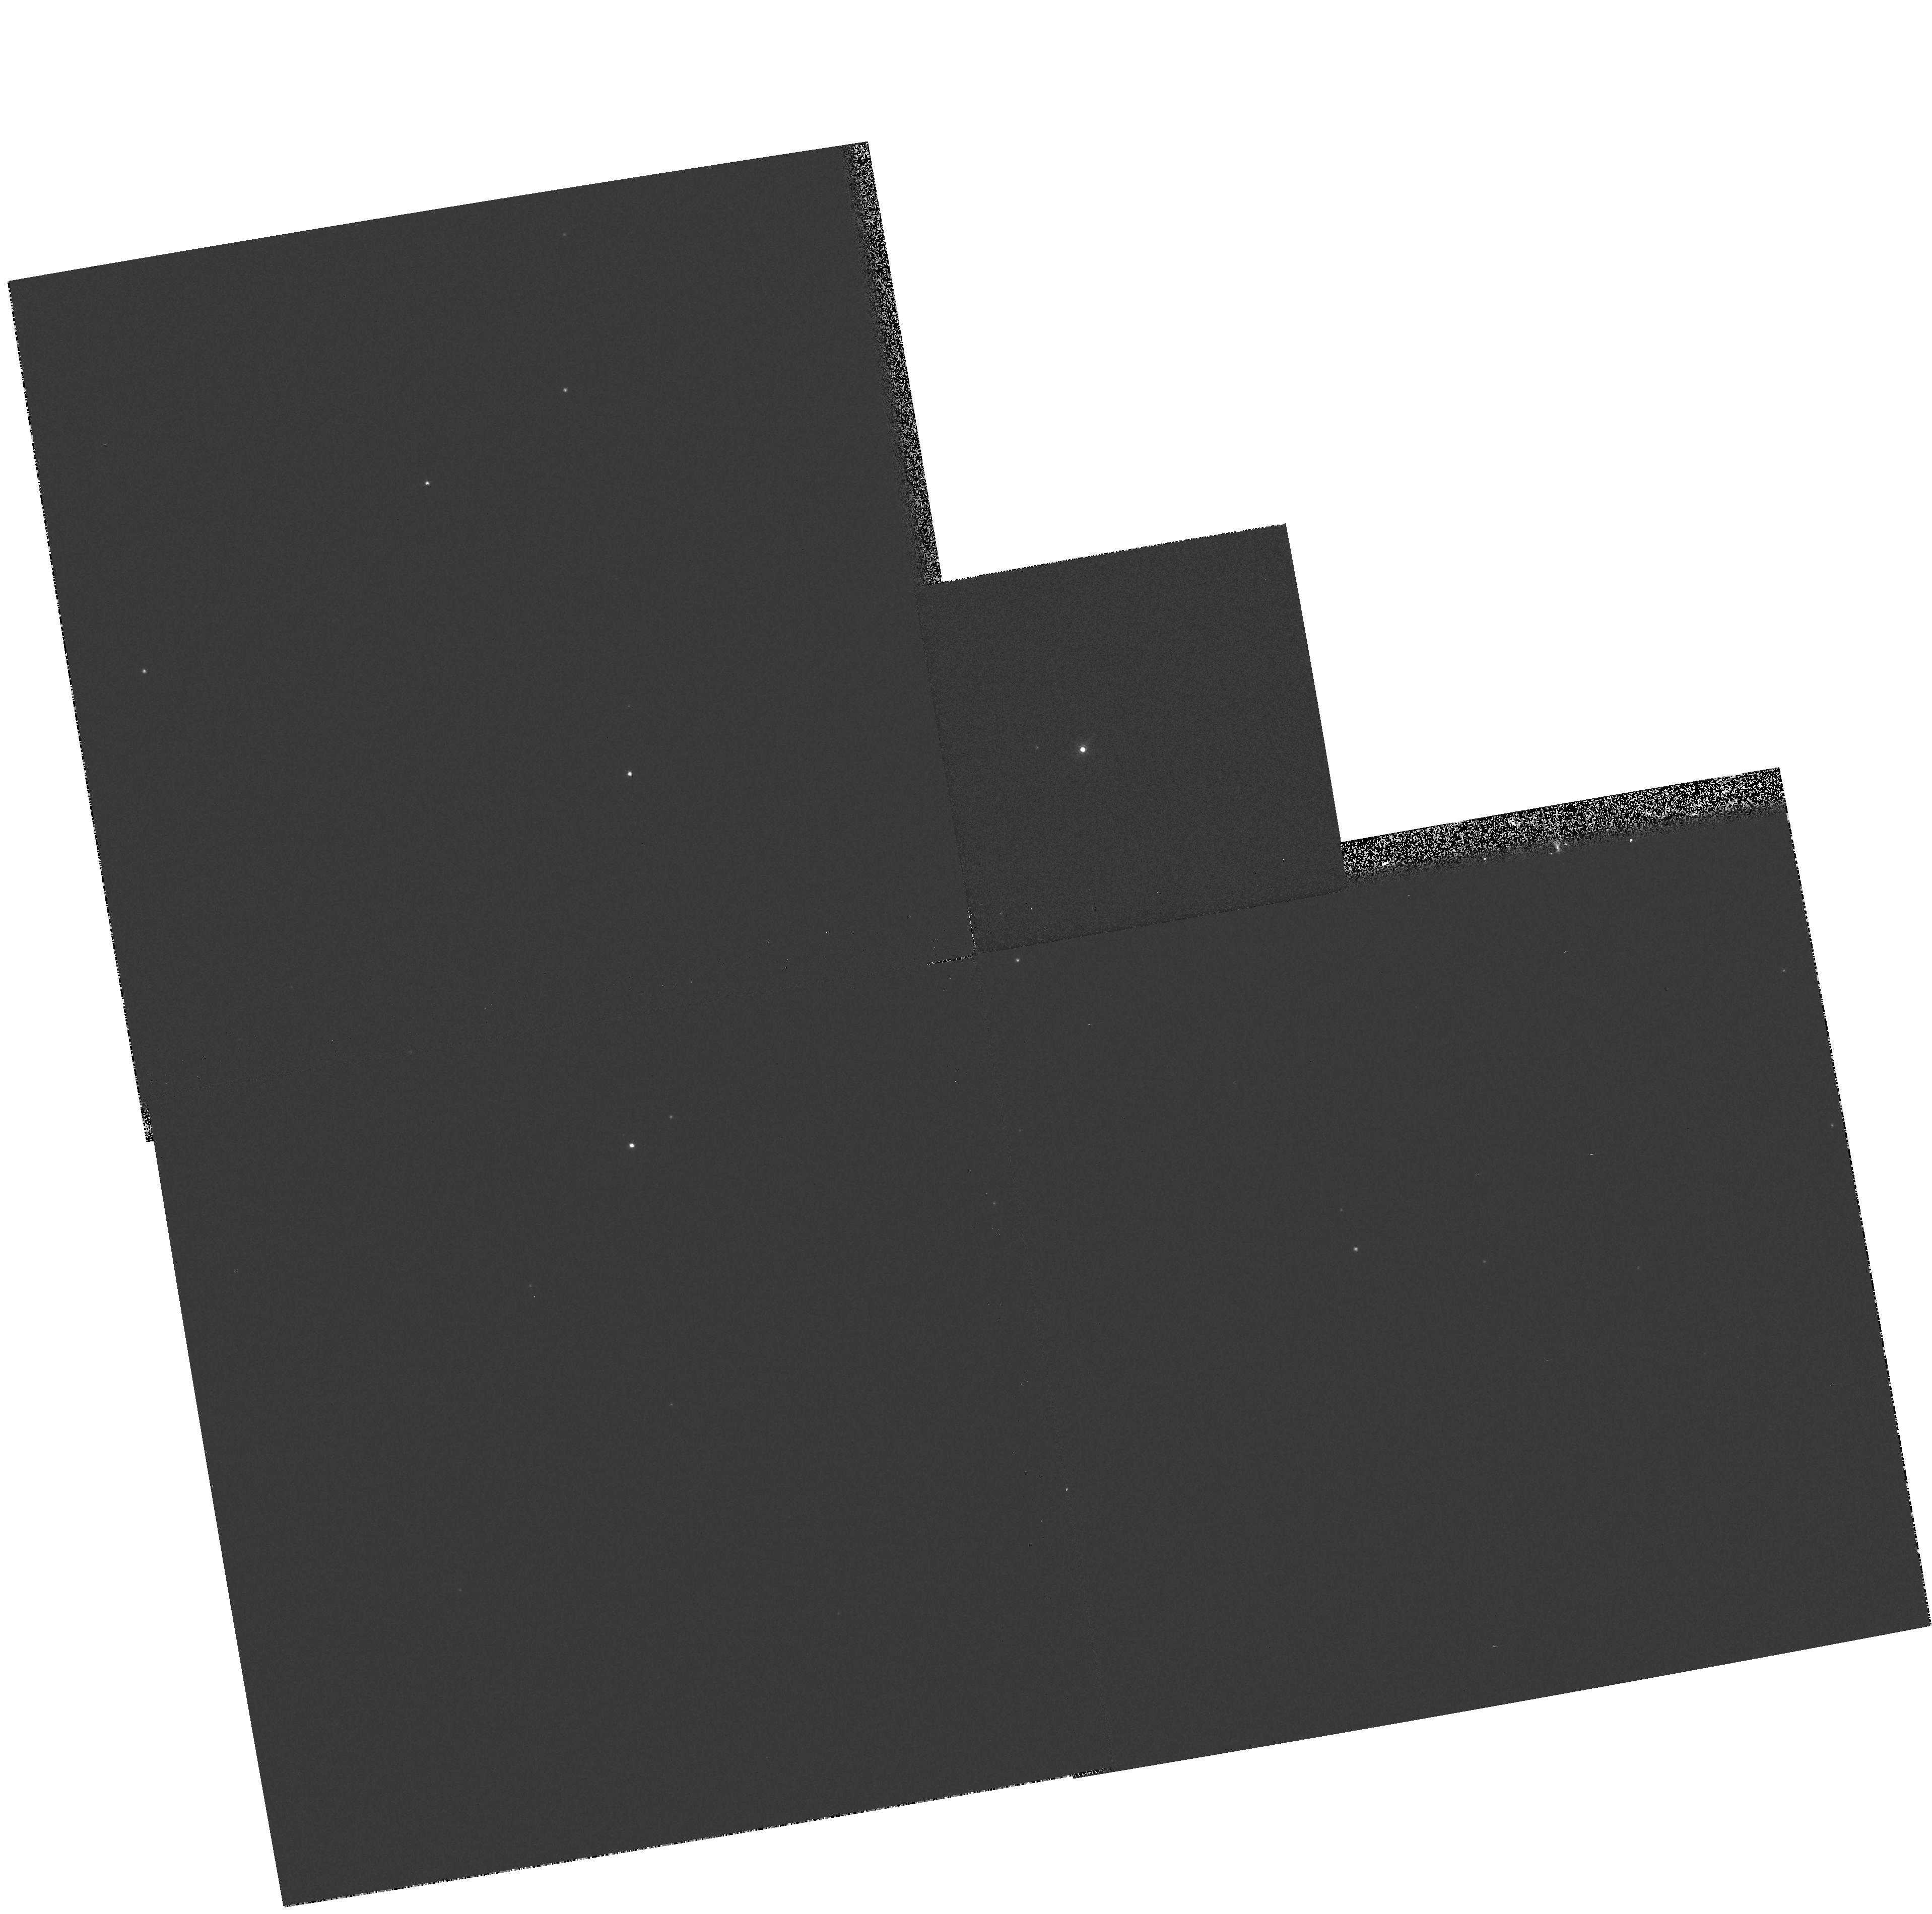
Target: RHY406. Instrument: WFPC2/PC. Filter: F850LP. Exposure: 1 min. Observation ID: hst_6344_32_wfpc2_pc_f850lp_u32r32

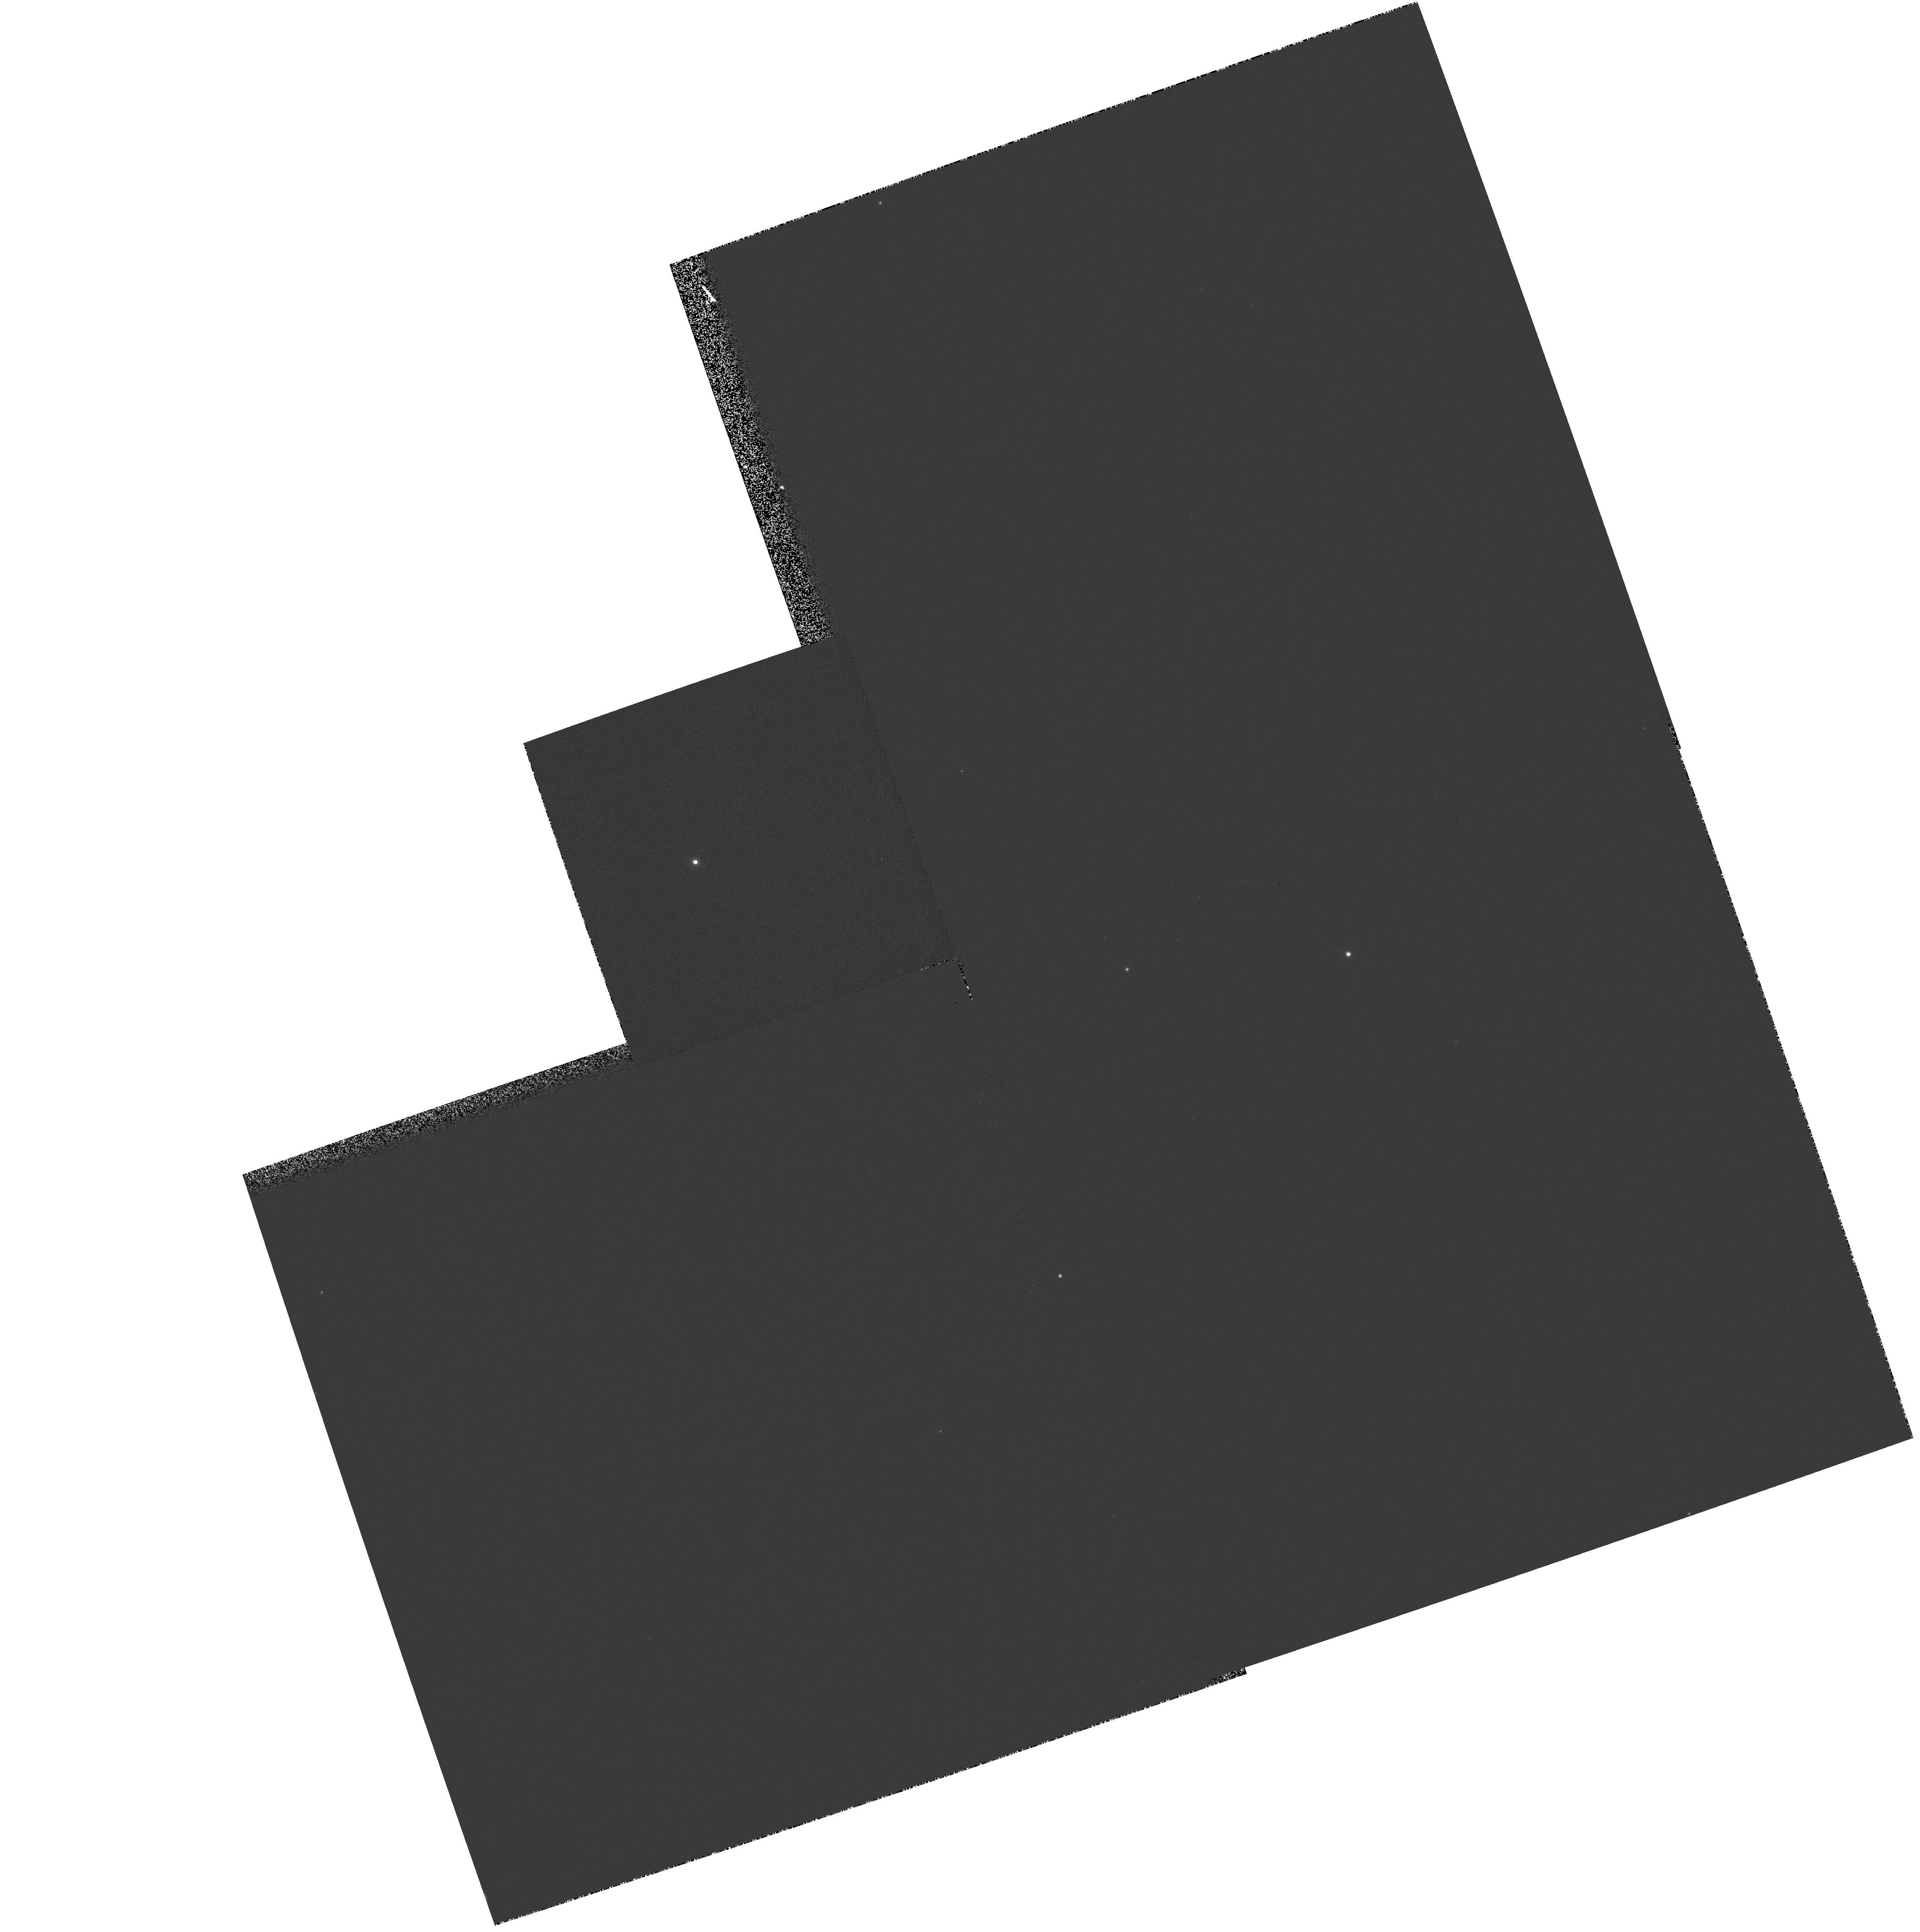
Target: RHY402. Instrument: WFPC2/PC. Filter: F850LP. Exposure: 1 min. Observation ID: hst_6344_31_wfpc2_pc_f850lp_u32r31

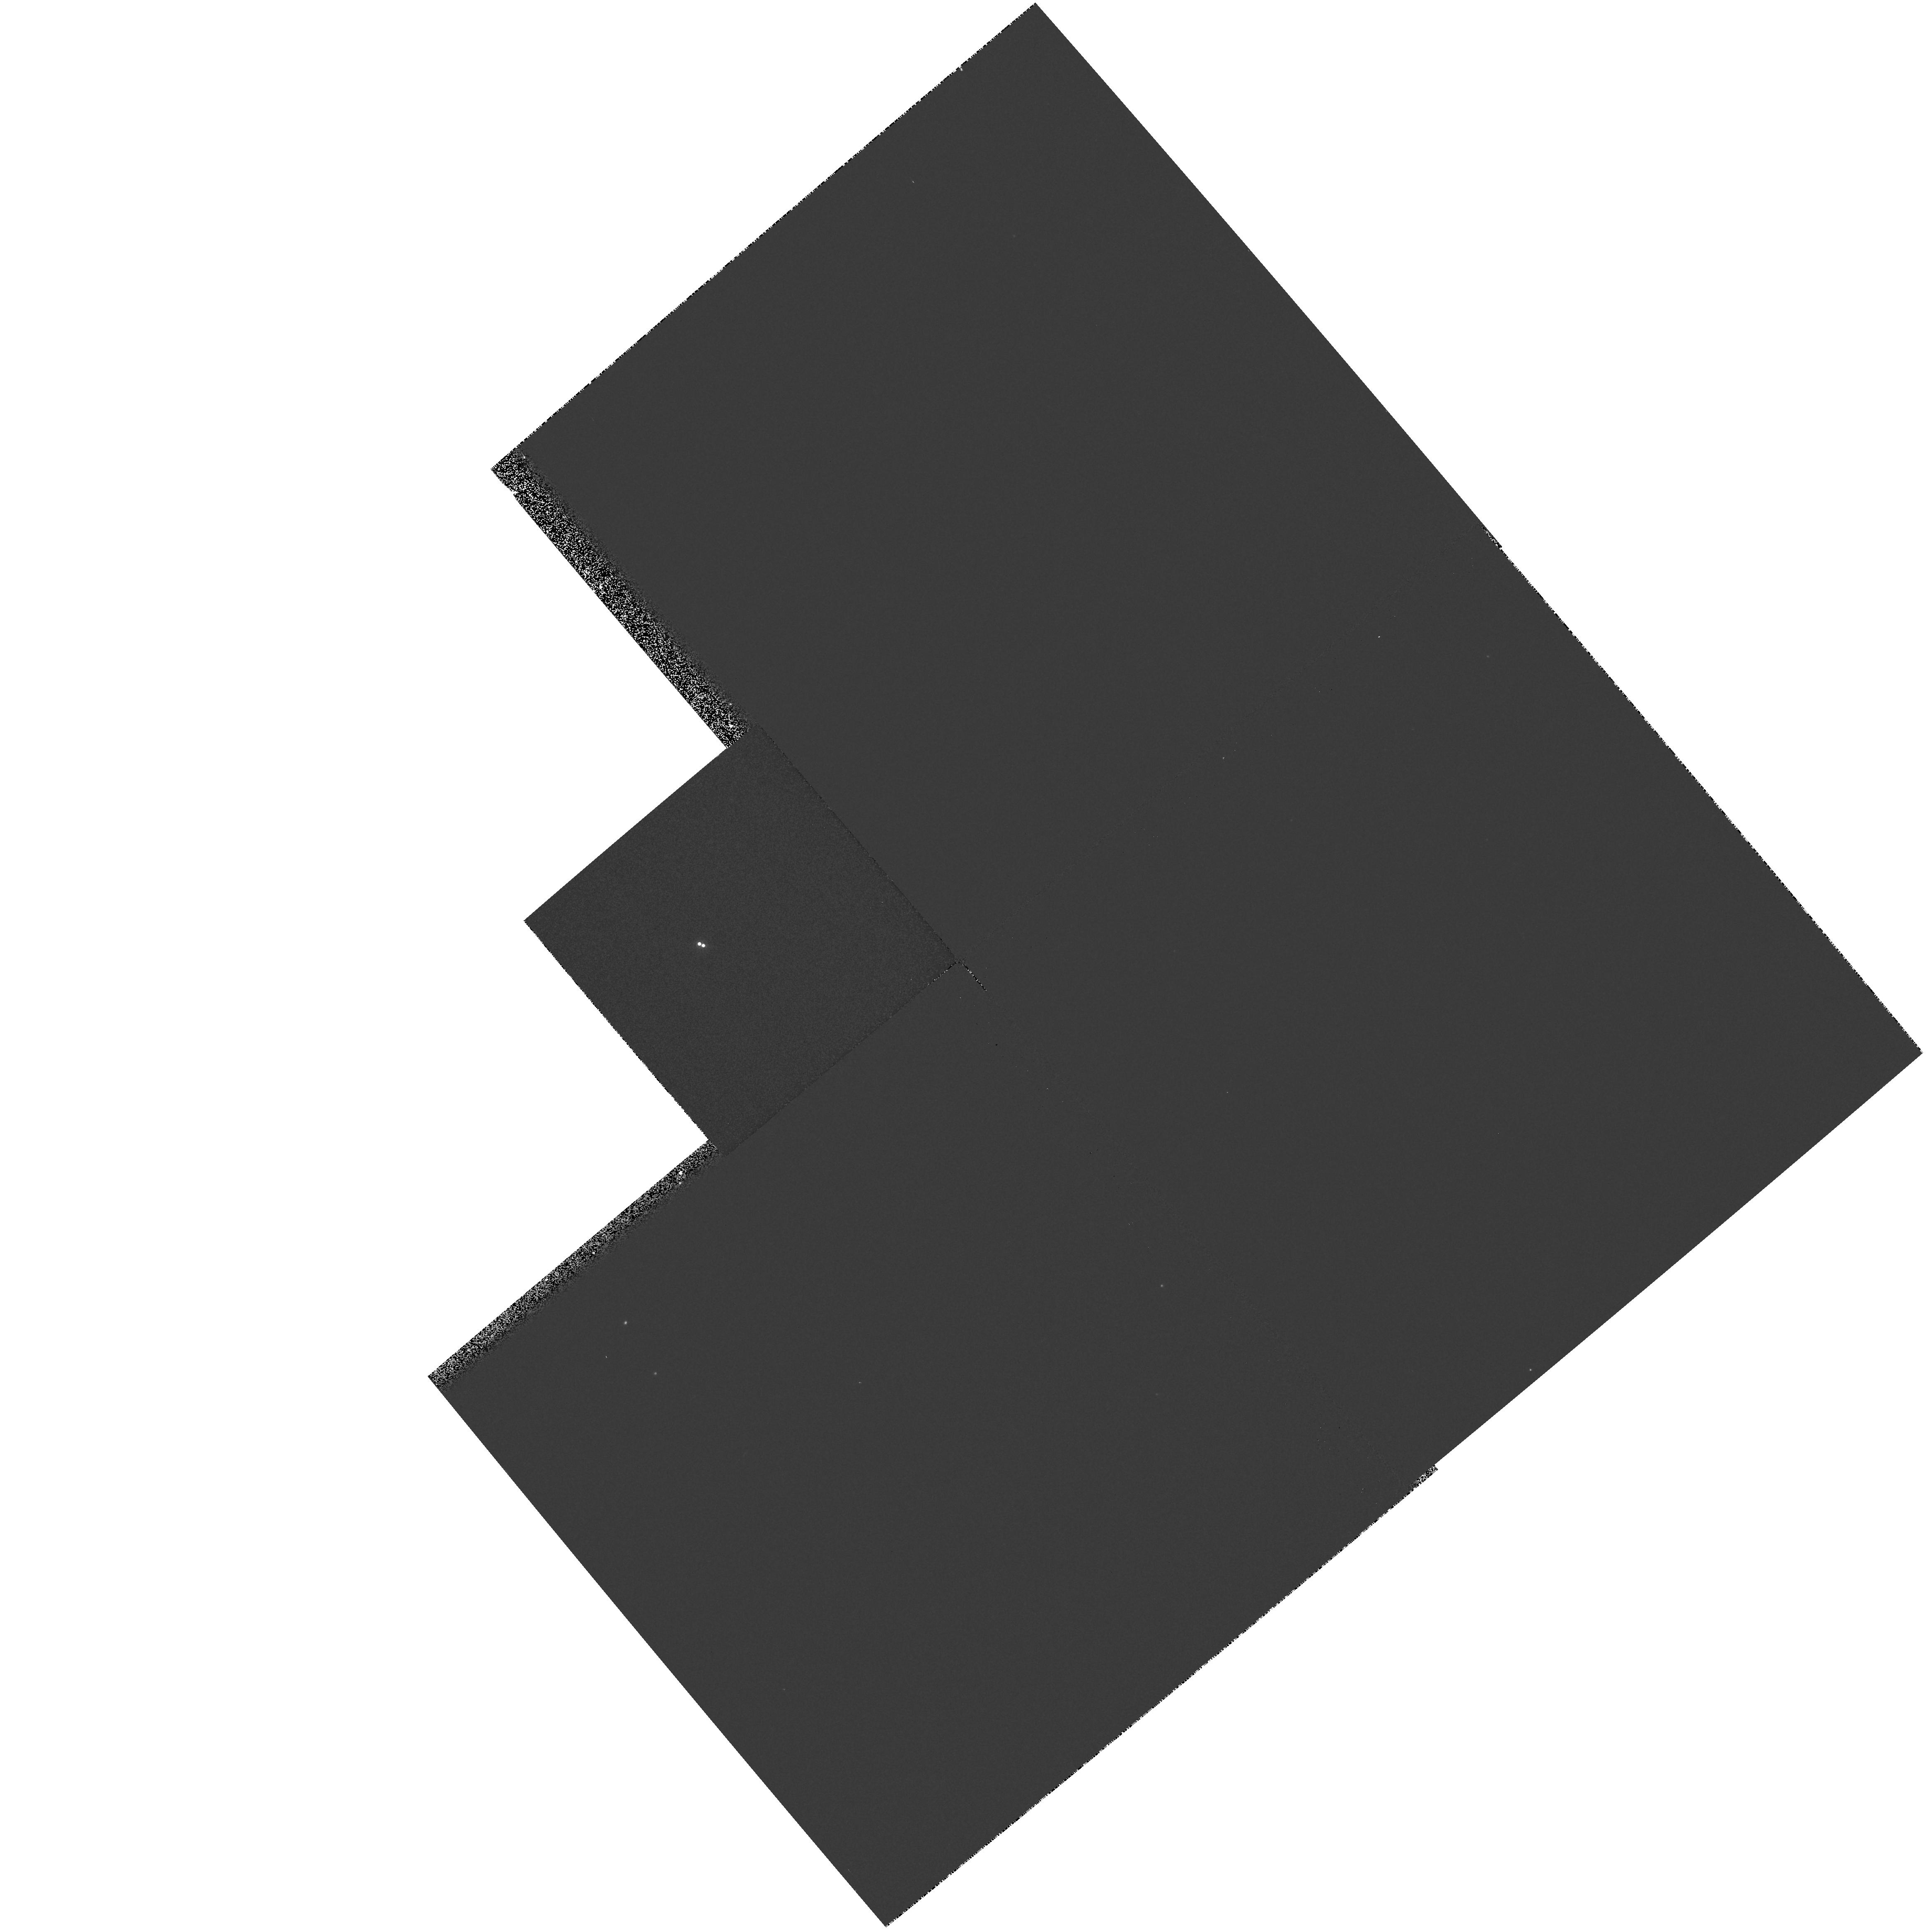
Target: RHY077. Instrument: WFPC2/PC. Filter: F850LP. Exposure: 1 min. Observation ID: hst_6344_05_wfpc2_pc_f850lp_u32r05

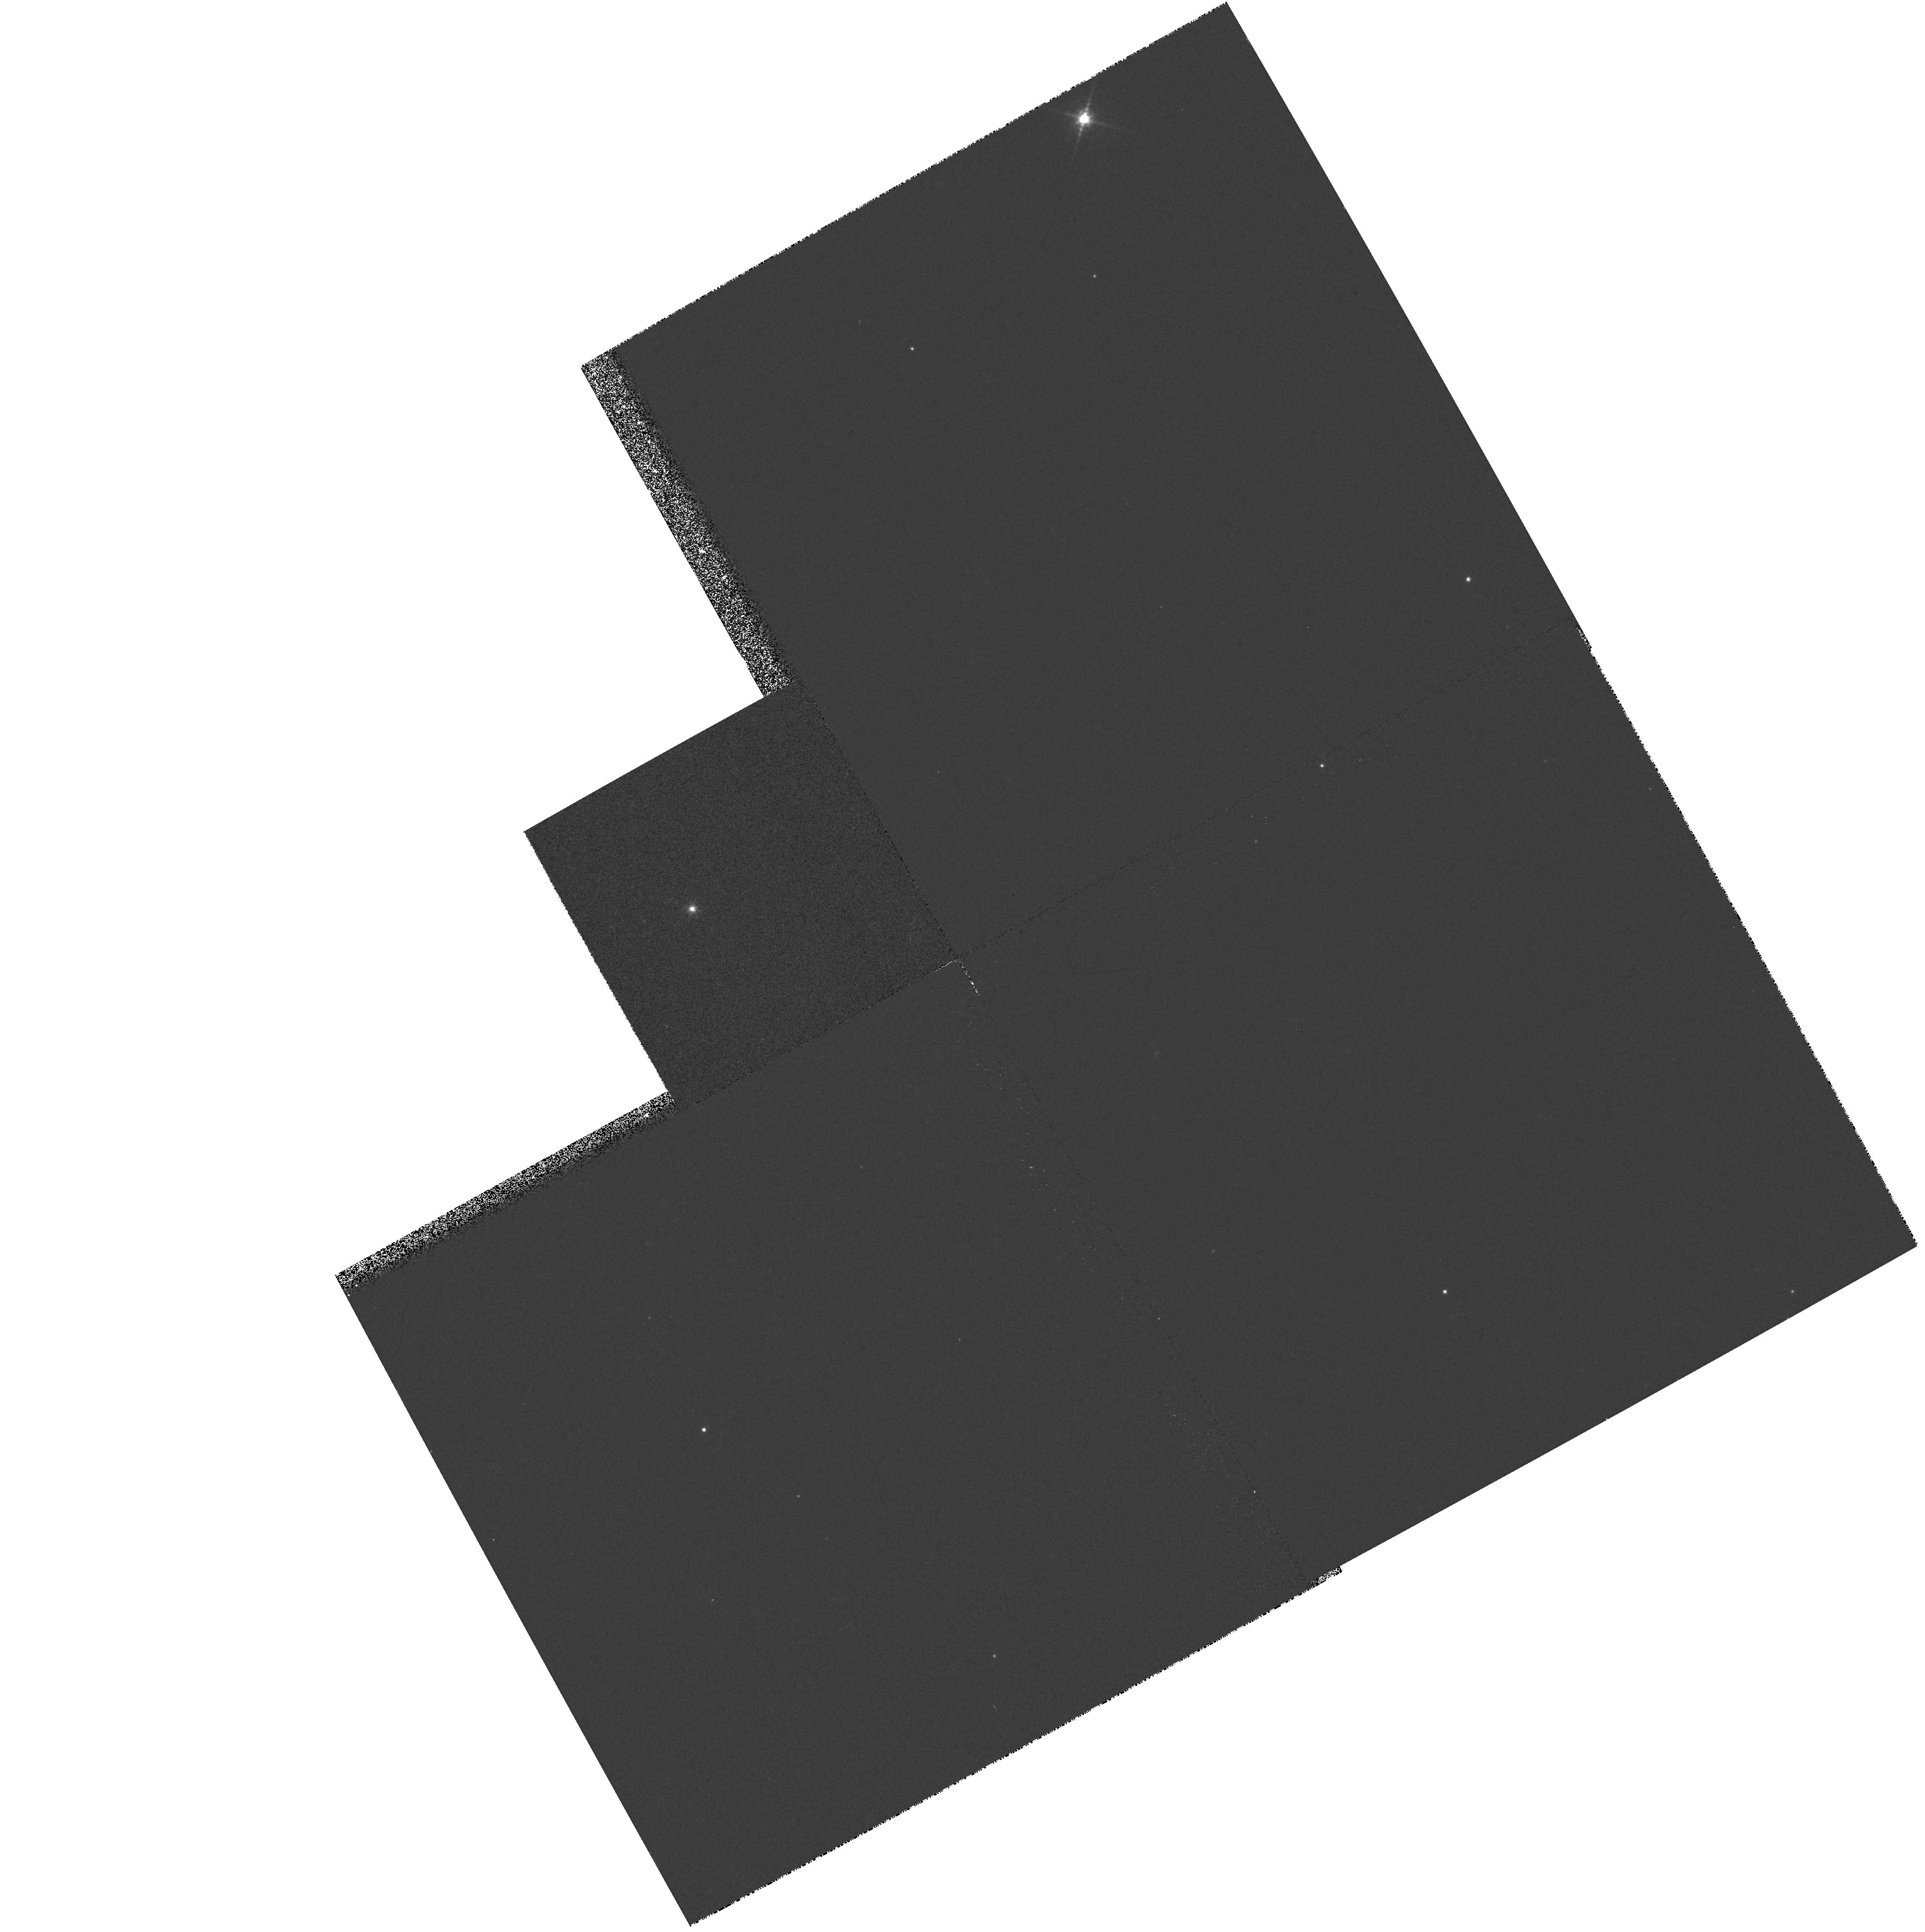
Target: B804. Instrument: WFPC2/PC. Filter: F850LP. Exposure: 3 min. Observation ID: hst_6344_35_wfpc2_pc_f850lp_u32r35

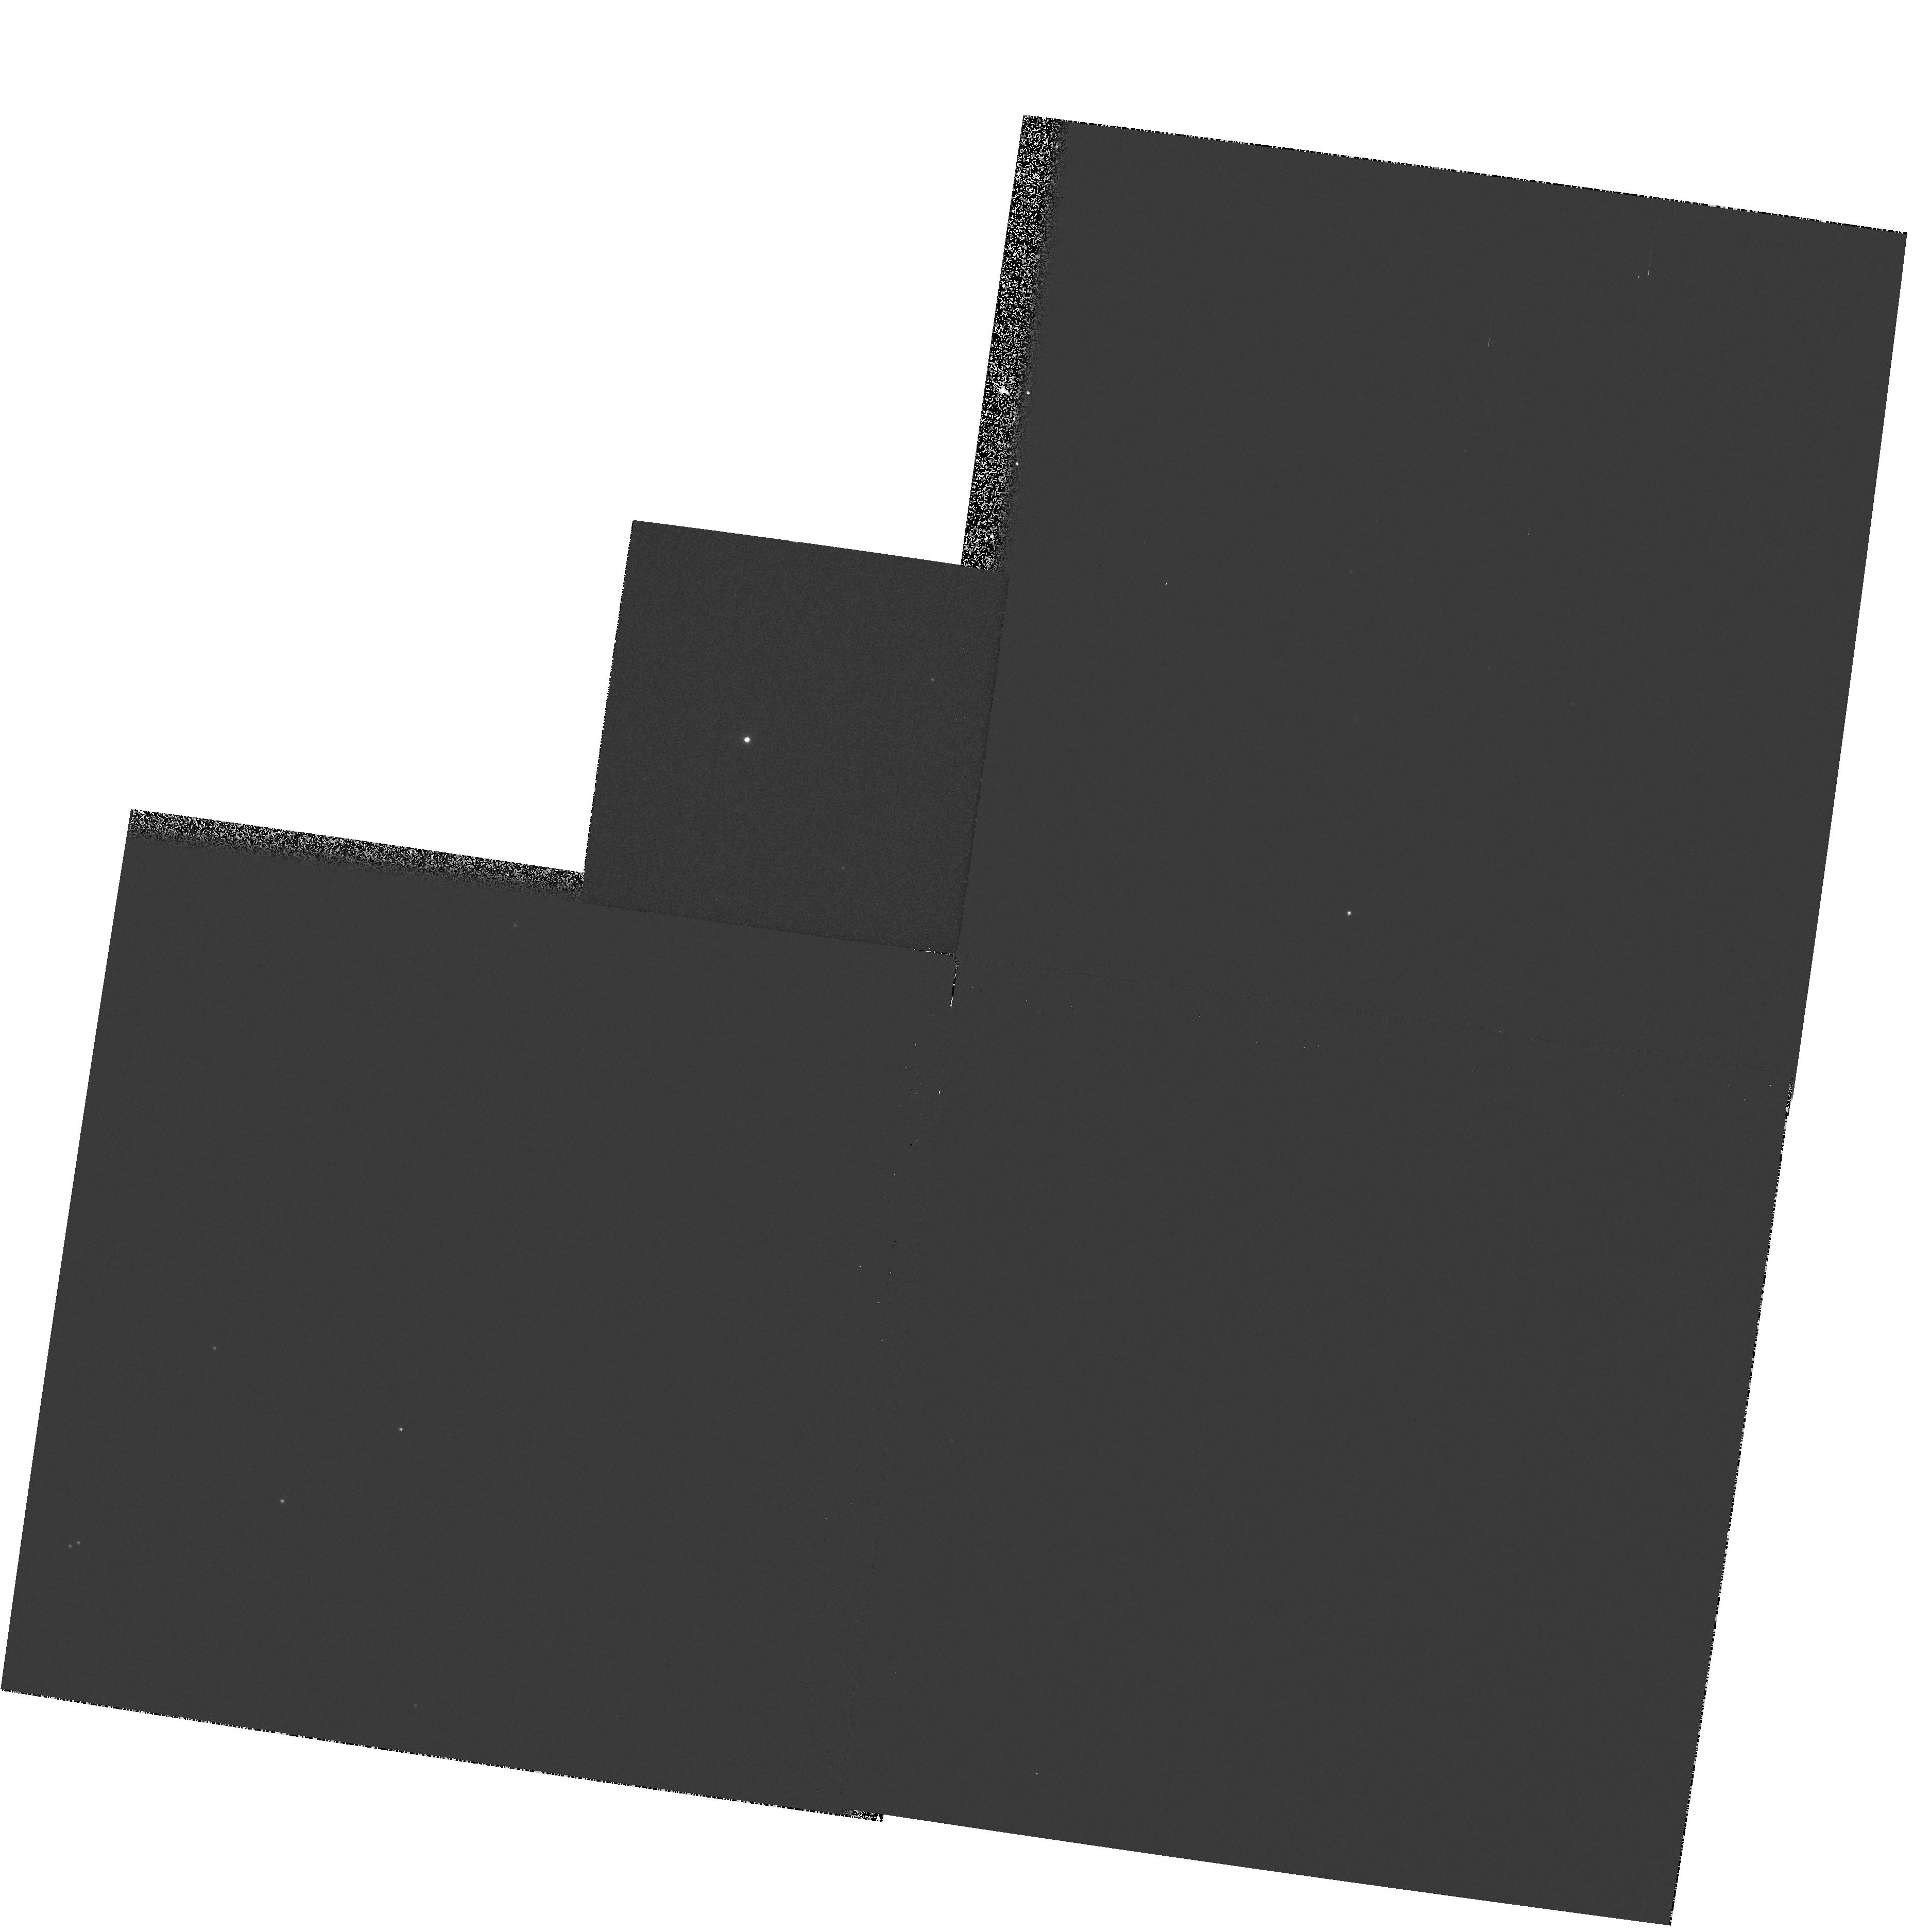
Target: RHY271. Instrument: WFPC2/PC. Filter: F850LP. Exposure: 1 min. Observation ID: hst_6344_22_wfpc2_pc_f850lp_u32r22

Low-mass binaries in the Hyades - completing the survey (PI: Reid, I. Neill)

We propose to complete our Planetary Camera observations of the known late-type (M_V > 12) members of the Hyades cluster. Our aim is to use the unparalleled spatial resolution of HST to determine the fraction of binary/multiple systems in this complete, proper-motion selected sample. By concentrating on the low-luminosity stars, these observations offer the prospect of detecting cool, sub-stellar mass brown dwarfs - at the age of the Hyades, a 0.06 M_\odot BD has M_I ~ 15.5. During cycle 4, we obtained observations of 23 stars, four of which proved to be Hyades binary. Allowing for observational selection effects, this implies a binary fraction of 26 +/- 15 \% - comparable to the 32 \% observed in the field. Moreover, all of the binaries are near equal-mass systems, with none of the companions close to the H -burning limit. Both of these results disagree with the predictions of the models by Kroupa (1995, MN, in press), which predict a larger binary fraction and more very low-mass companions. Clearly, however, the observational results are based on small-number statistics. The current proposal aims at redressing this defect by completing observations of this well-defined sample, more than doubling the number of Hyades stars surveyed. These observations will be complemented by a ground-based radial velocity survey.